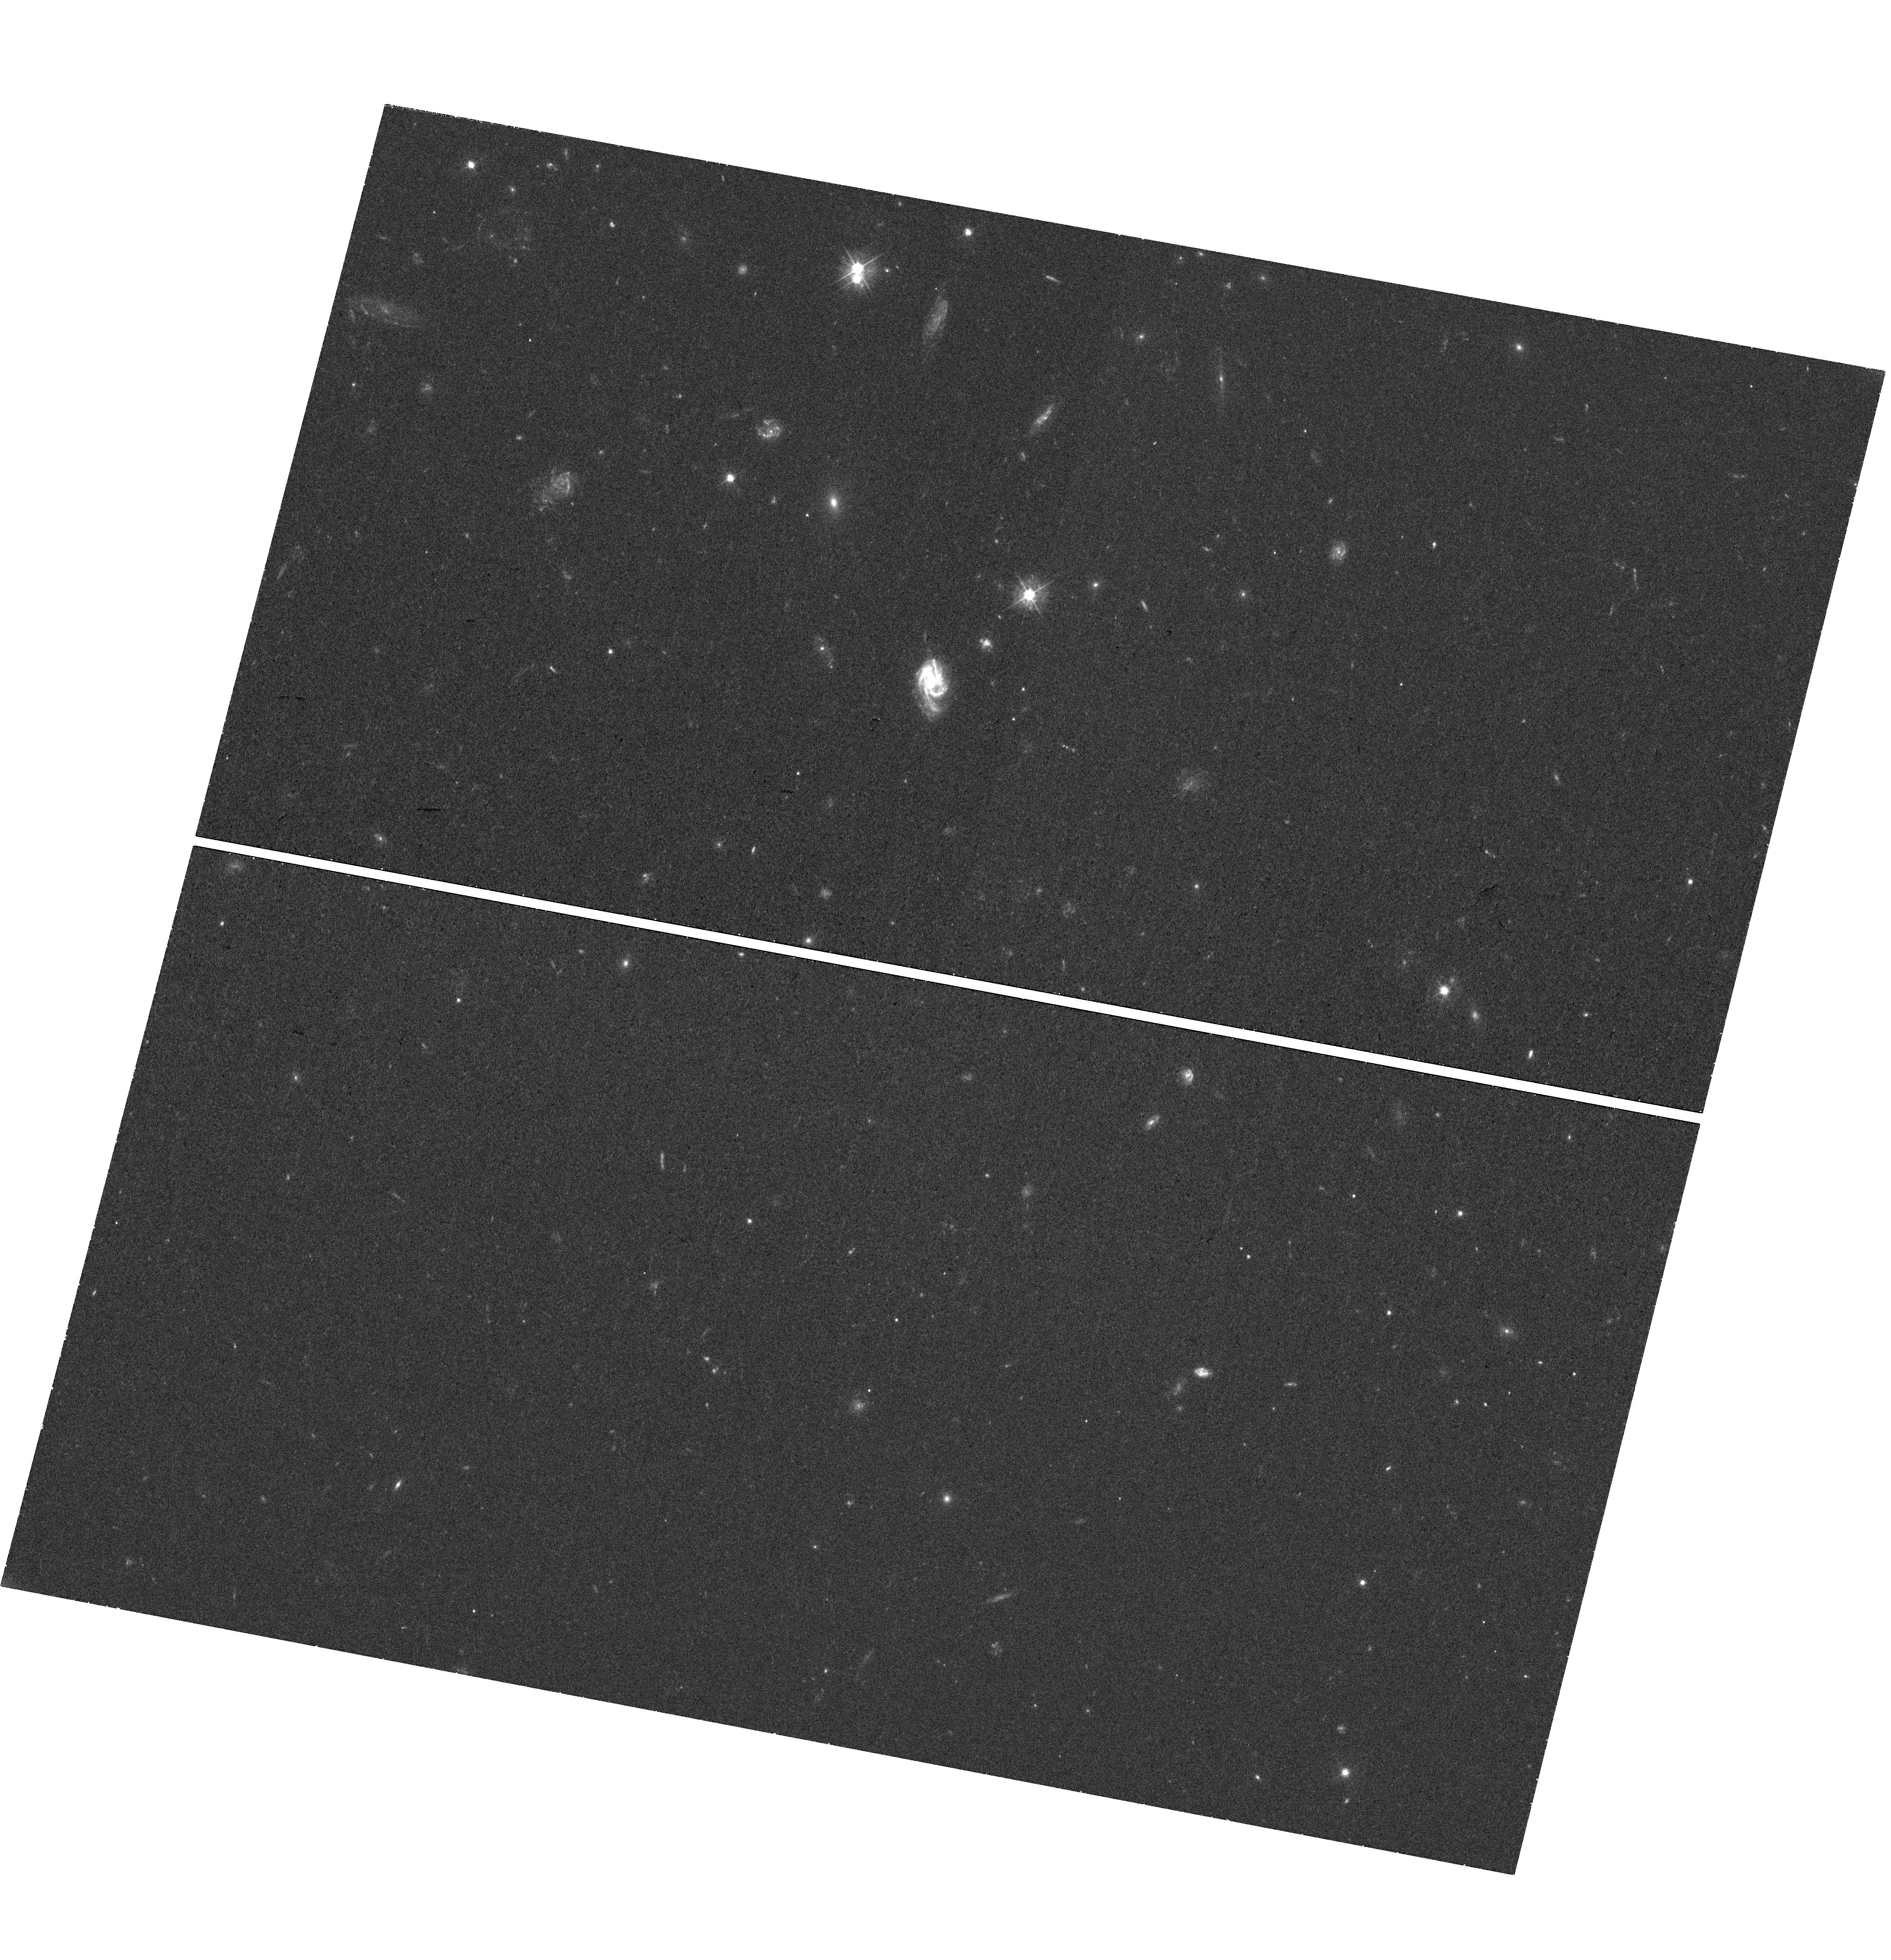
Target: Q1431-0050
Instrument: WFC3/UVIS
Filter: F475W
Exposure: 41 min
Observation ID: hst_15939_14_wfc3_uvis_f475w_ie4i14

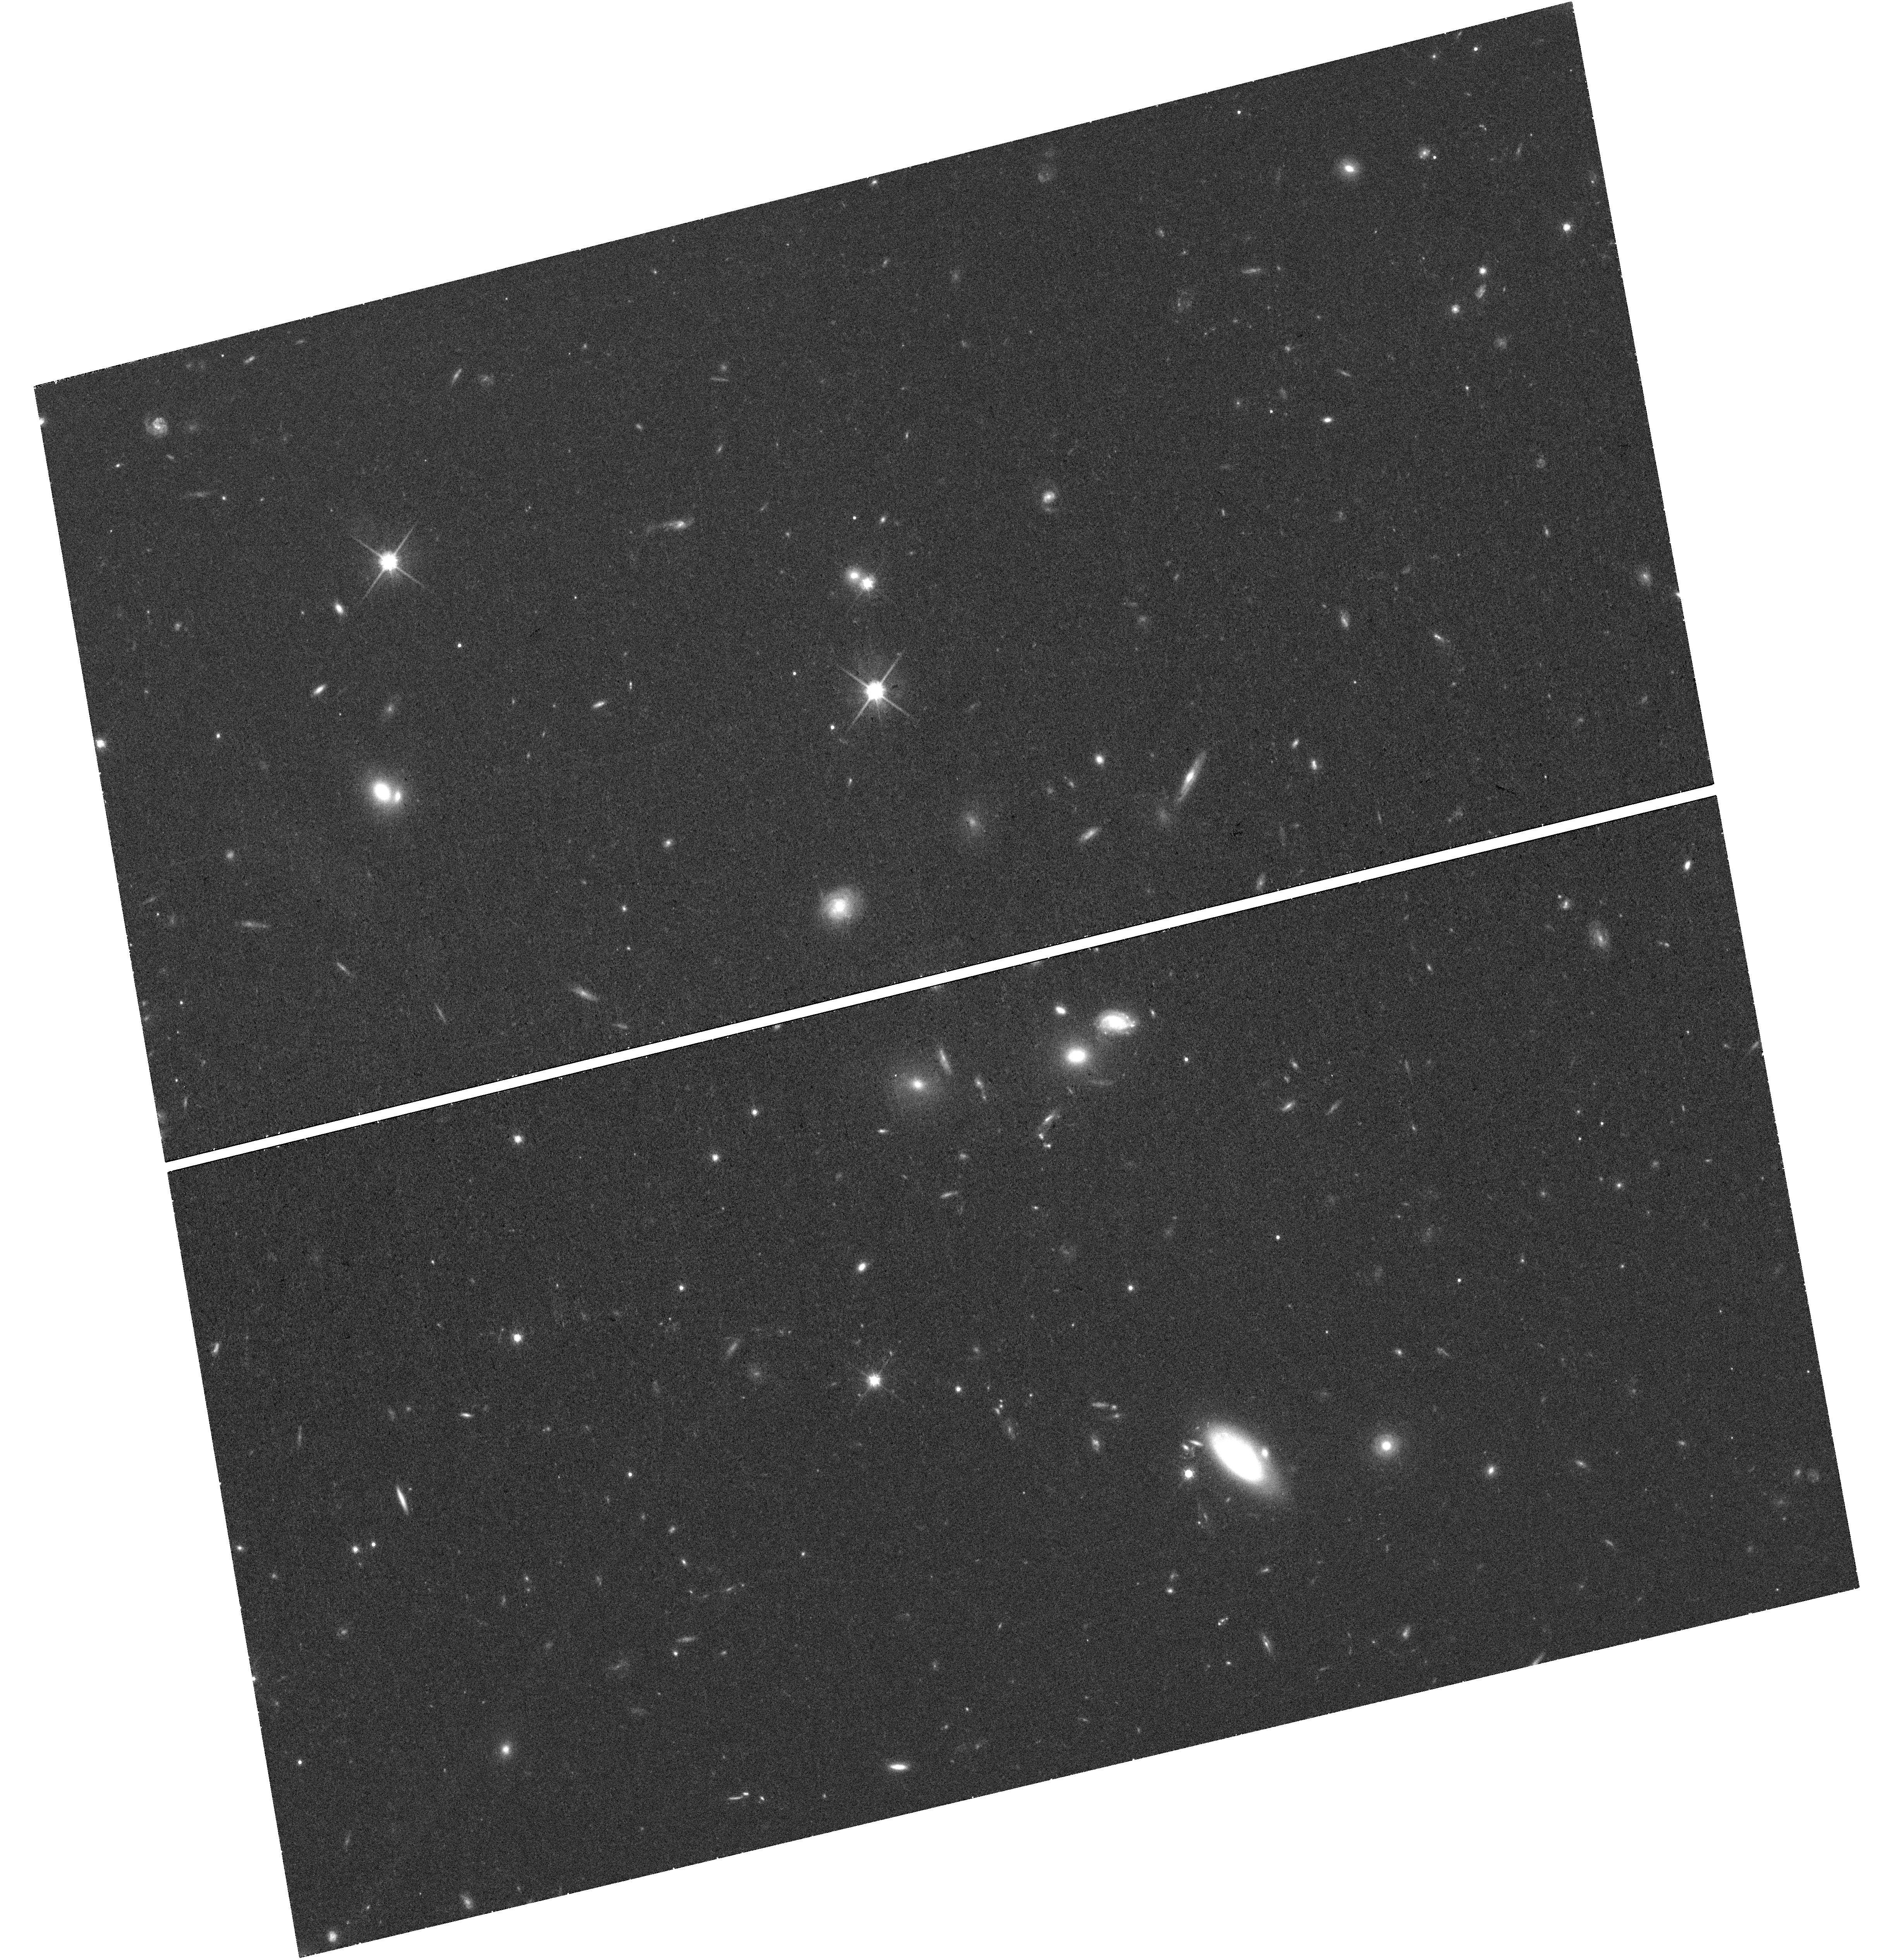
Target: Q1515+0410
Instrument: WFC3/UVIS
Filter: F814W
Exposure: 41 min
Observation ID: hst_15939_15_wfc3_uvis_f814w_ie4i15

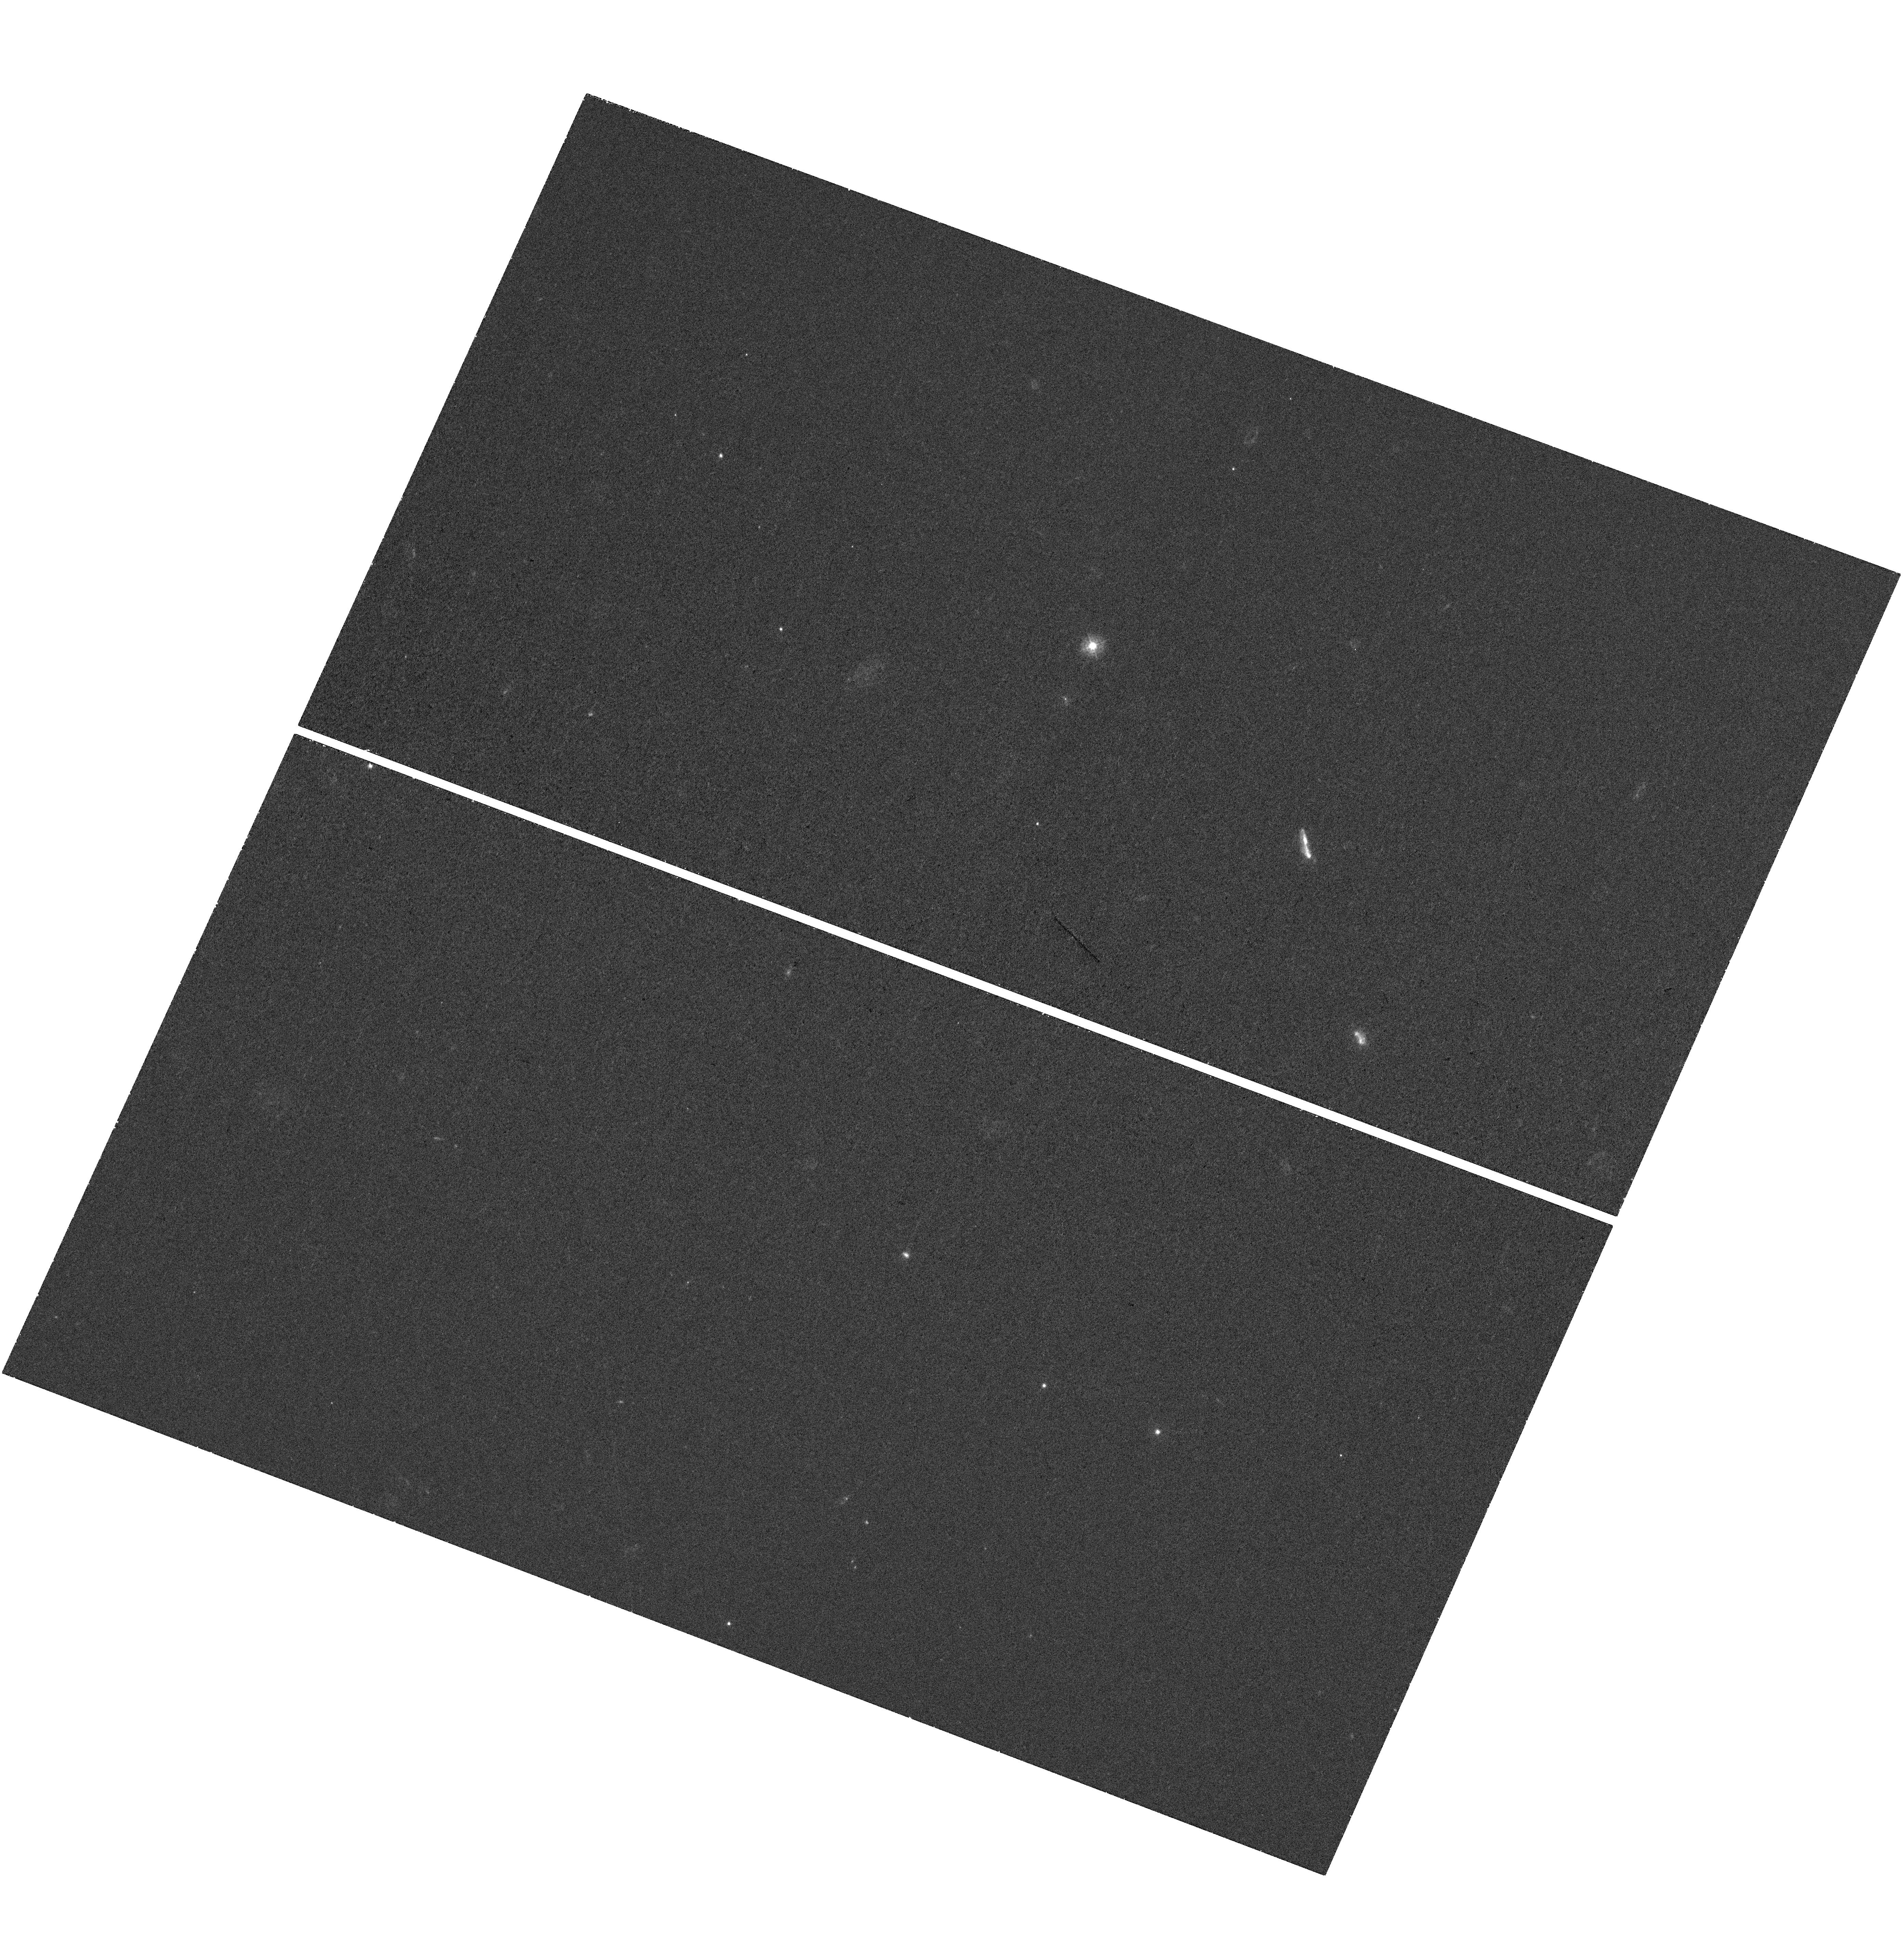
Target: Q1342-0035
Instrument: WFC3/UVIS
Filter: F336W
Exposure: 35 min
Observation ID: hst_15939_12_wfc3_uvis_f336w_ie4i12

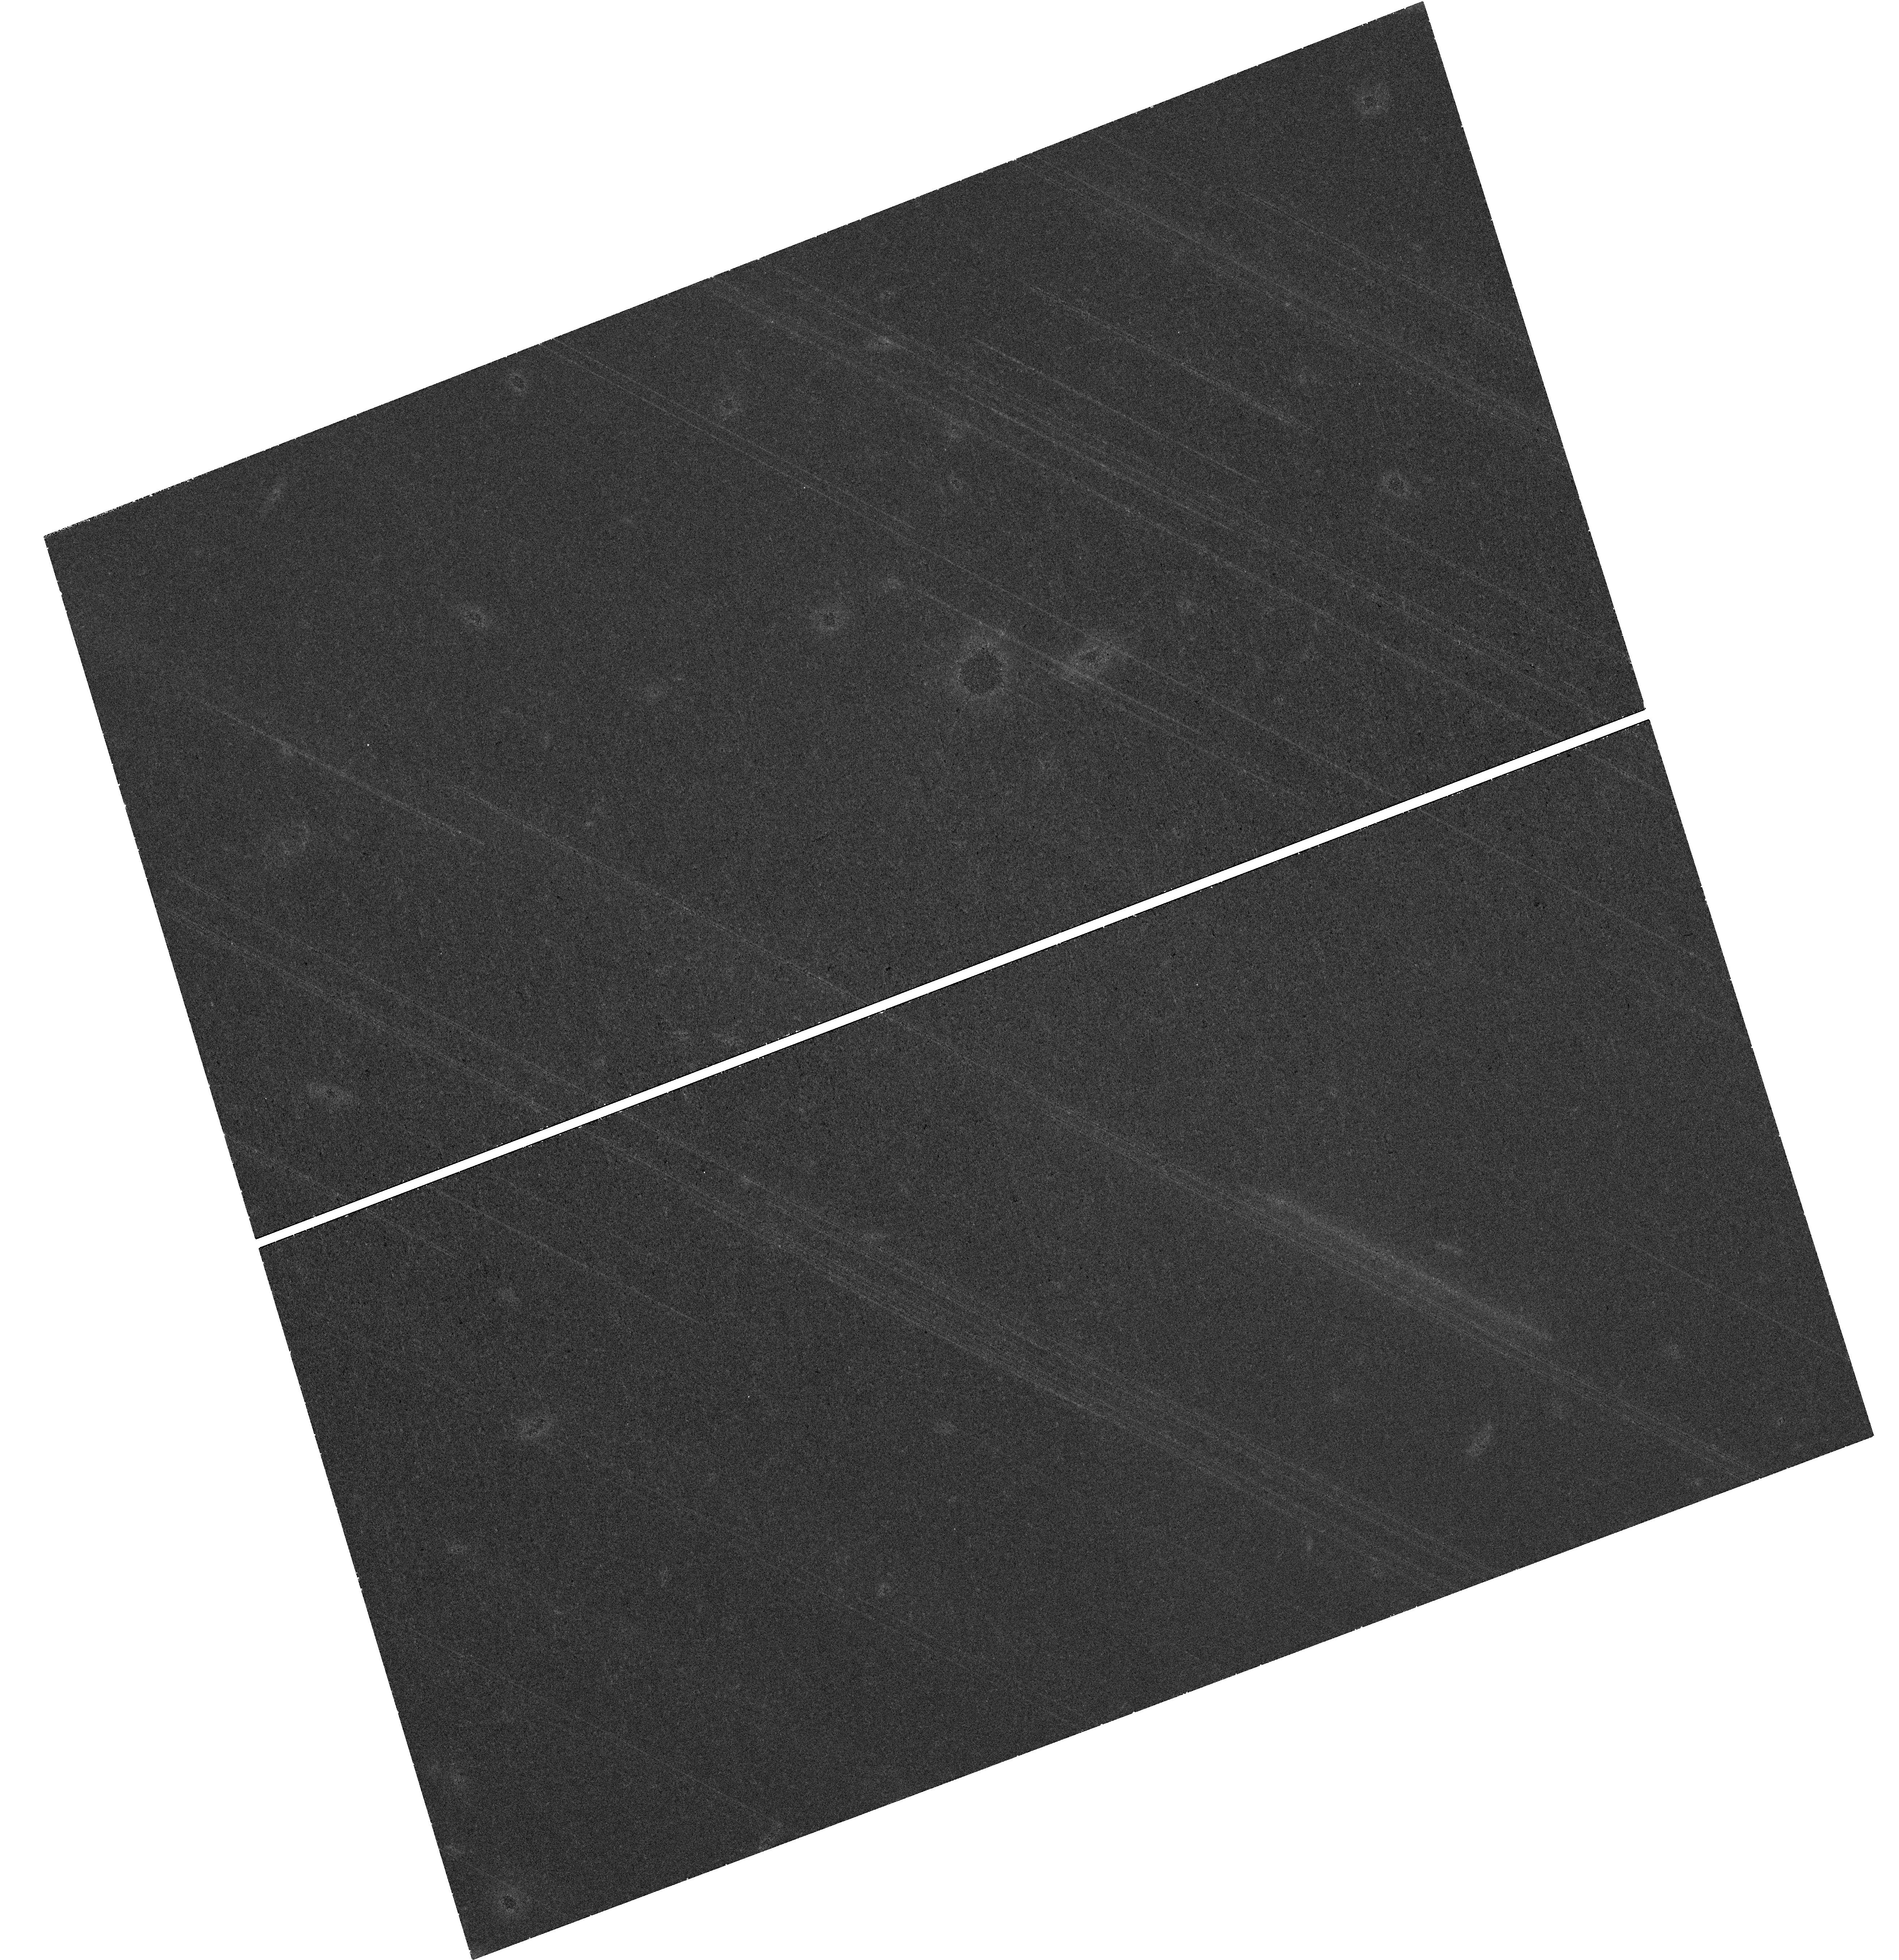
Target: Q1345-0023
Instrument: WFC3/UVIS
Filter: F475W
Exposure: 41 min
Observation ID: hst_15939_13_wfc3_uvis_f475w_ie4i13

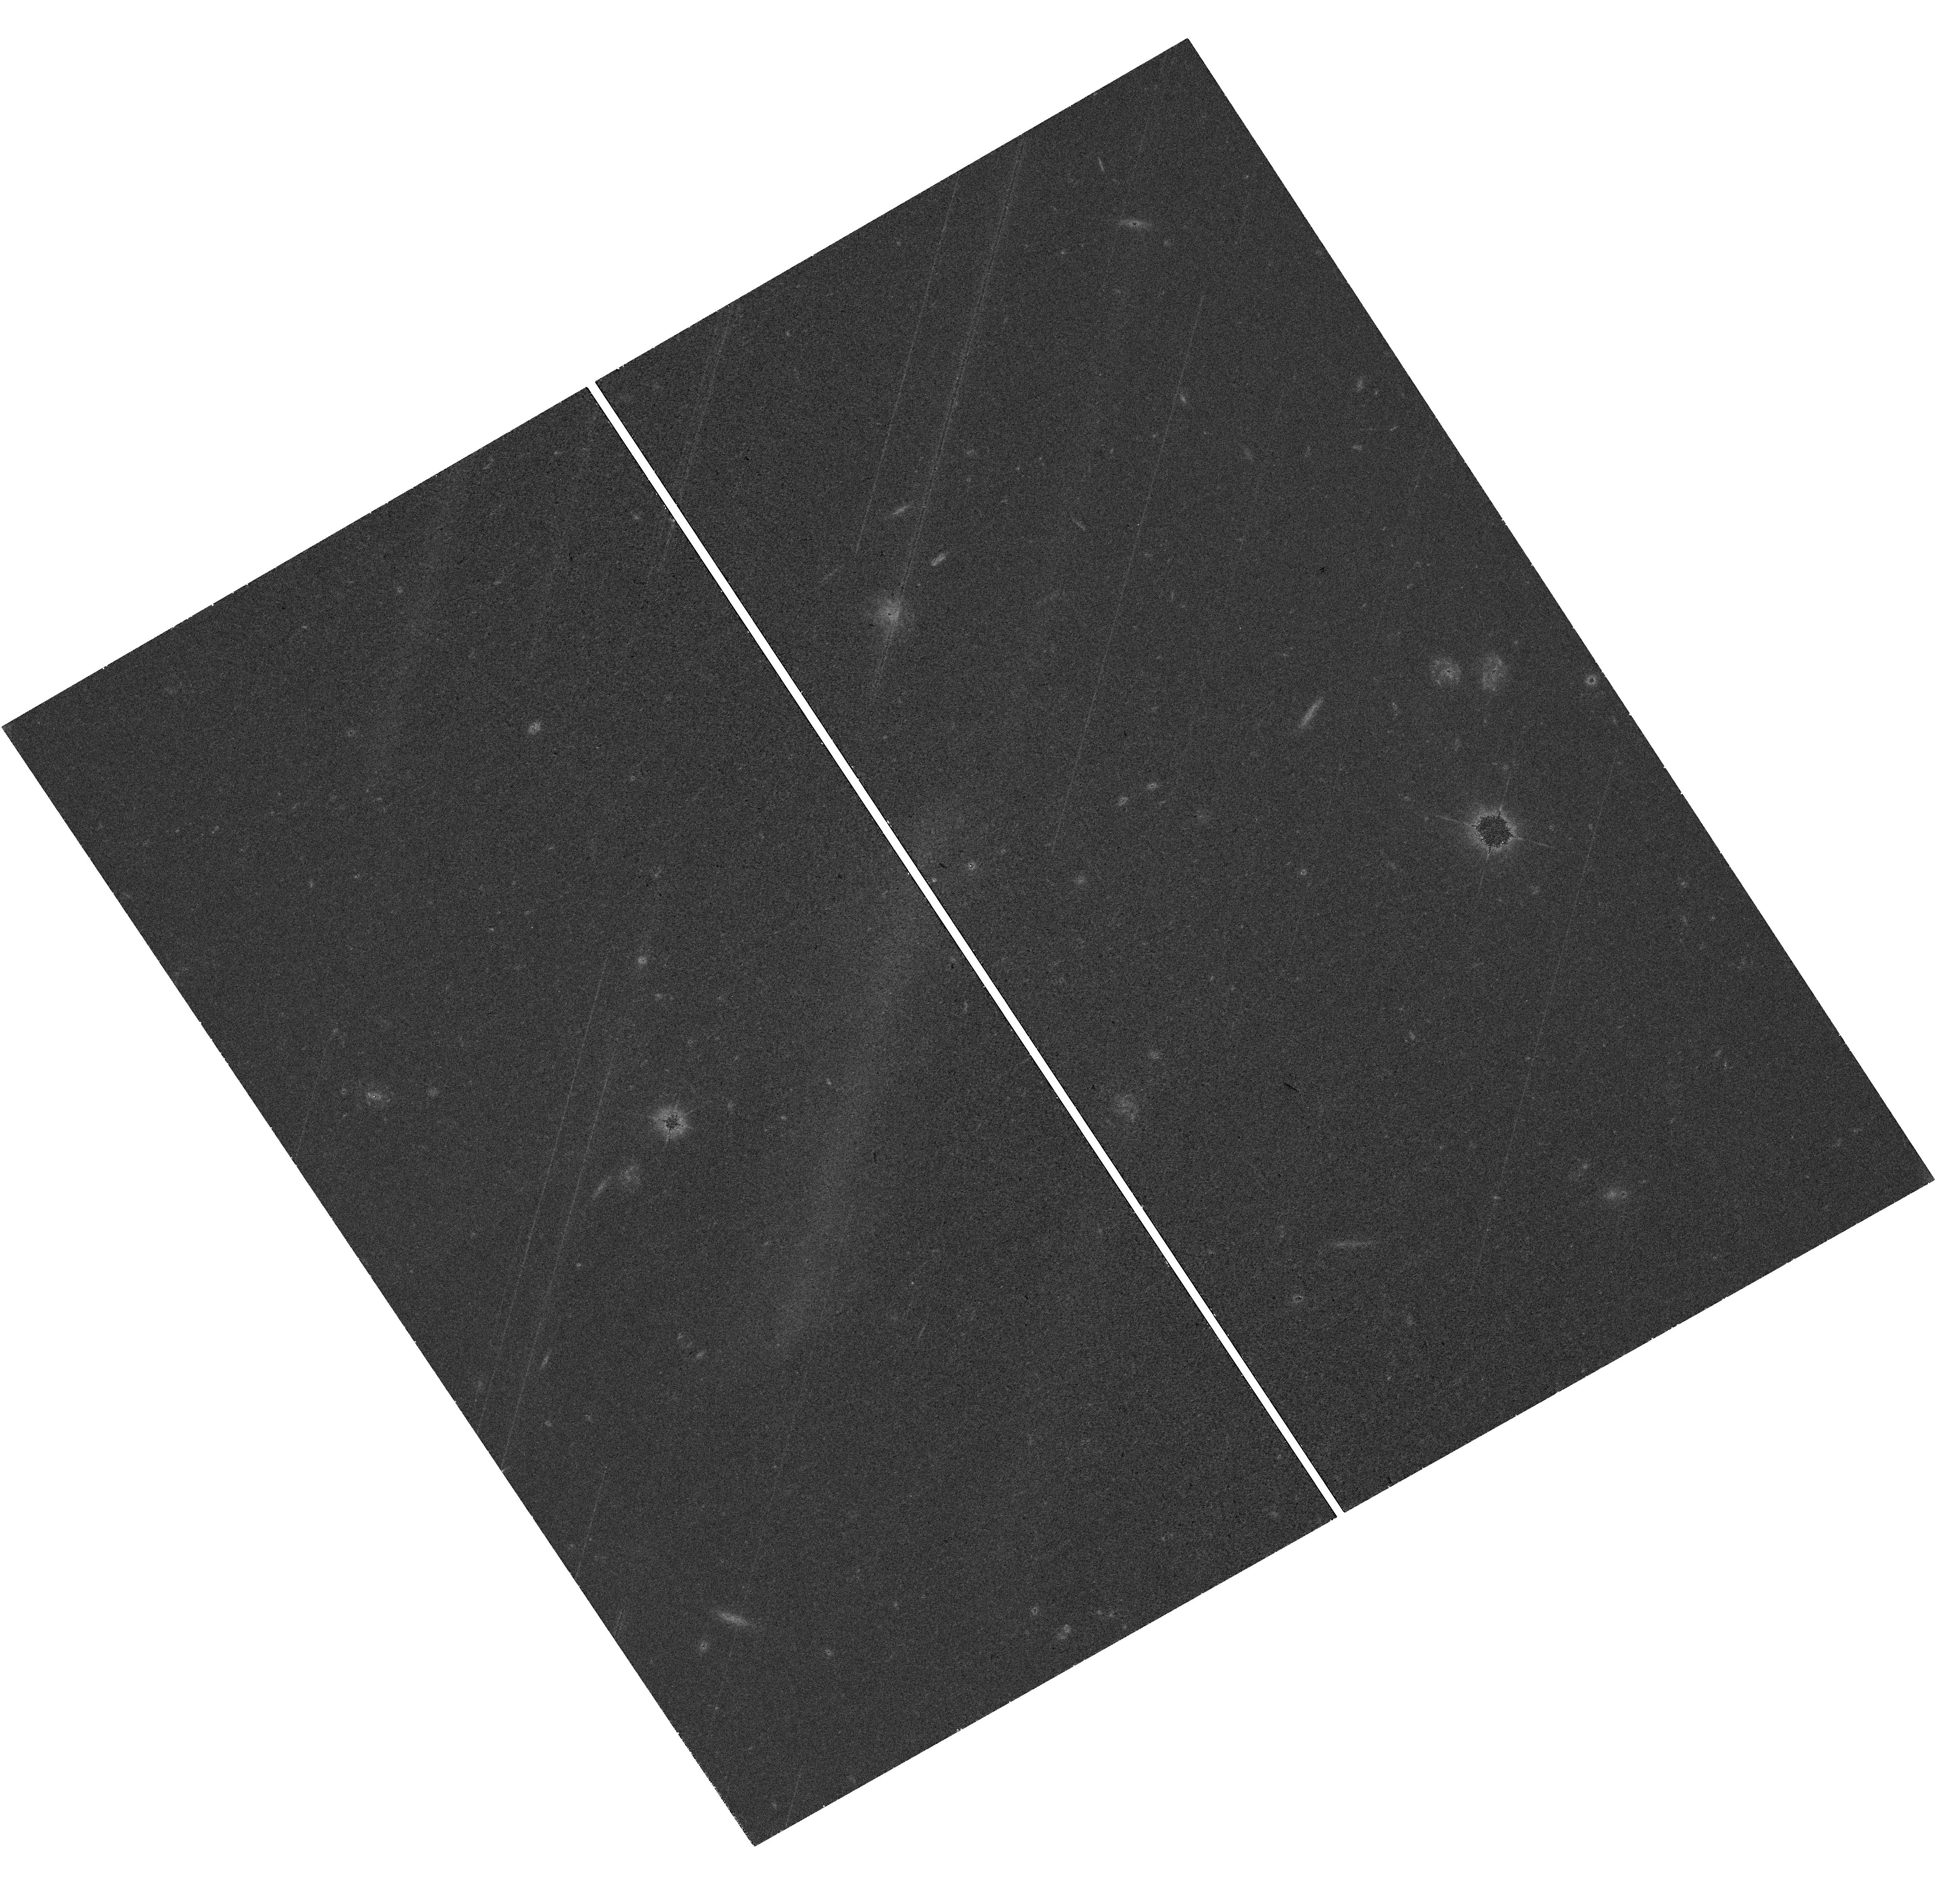
Target: J0152-2001
Instrument: WFC3/UVIS
Filter: F475W
Exposure: 39 min
Observation ID: hst_15939_01_wfc3_uvis_f475w_ie4i01

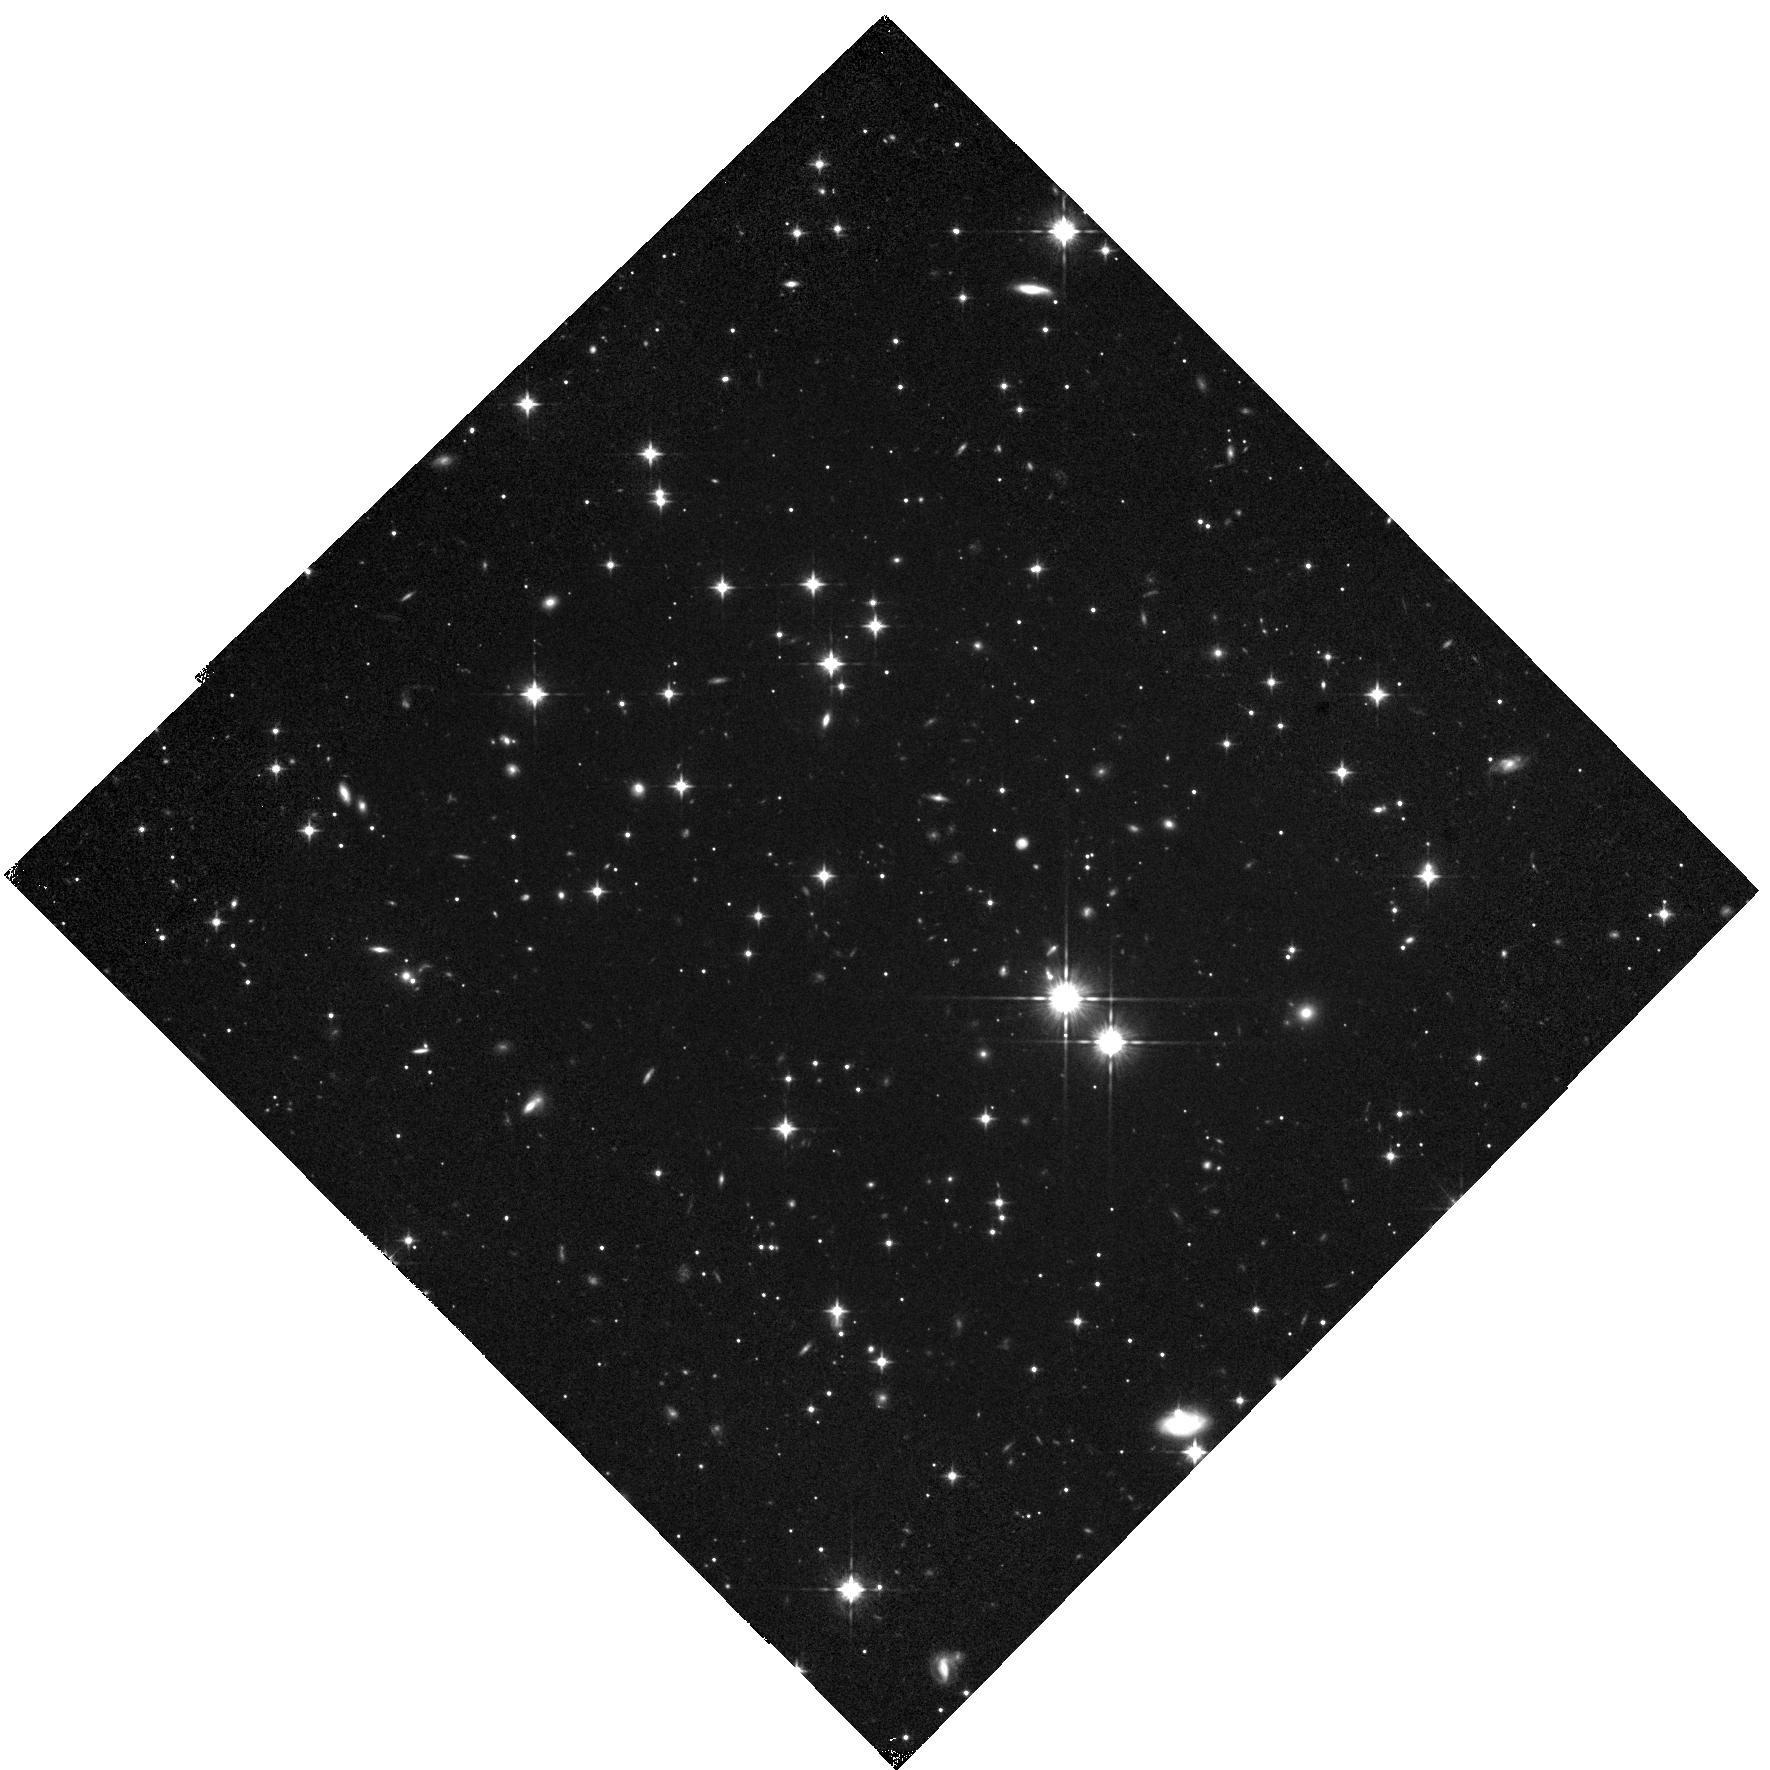
Target: Q1554-203
Instrument: WFC3/IR
Filter: F105W
Exposure: 40 min
Observation ID: hst_15939_16_wfc3_ir_f105w_ie4i16

The stellar populations of gas-rich absorbing galaxies detected with VLT/MUSE and ALMA: the essential link to the baryon cycle (PI: Peroux, Celine)

The physical processes by which the gas is accreted onto galaxies, tranformed into stars and then expelled from galaxies are of paramount importance to galaxy evolution studies. Observationally constraining each of these baryon components in the same systems is however extremely challenging. Absorption lines detected against background quasars offer the most compelling way to study the cold gas in the circumgalactic medium (CGM). We have selected a unique sample of 17 VLT/MUSE quasar fields, comprising 40 z<0.85 absorbers and 120 associated galaxies, some of which are also detected in CO with ALMA. These absorbers have measured N(H I), absorption and emission metallicities and reconstructed 3D kinematics. An additional sample of 200 z<1.2 galaxies have MgII coverage from quasar spectroscopy. Only the powerful combination of high spatial resolution and UV coverage offered by HST will permit to characterise the stellar content of these objects. Therefore, we propose a 40-orbit 3-band UVIS and IR WFC3 imaging campaign to measure their stellar mass, dust content, age of their stellar population, constrain their resolved morphology and large-scale environment. Only the proposed observations will allow us to establish a complete census of the condensed baryons in these systems, to characterise the dynamical structure of the galaxy groups and filaments and to quantify the CGM metal enrichment as a function of stellar mass. Together, these data will provide fresh clues on the baryon cycle, a key component of galaxy formation and evolution.